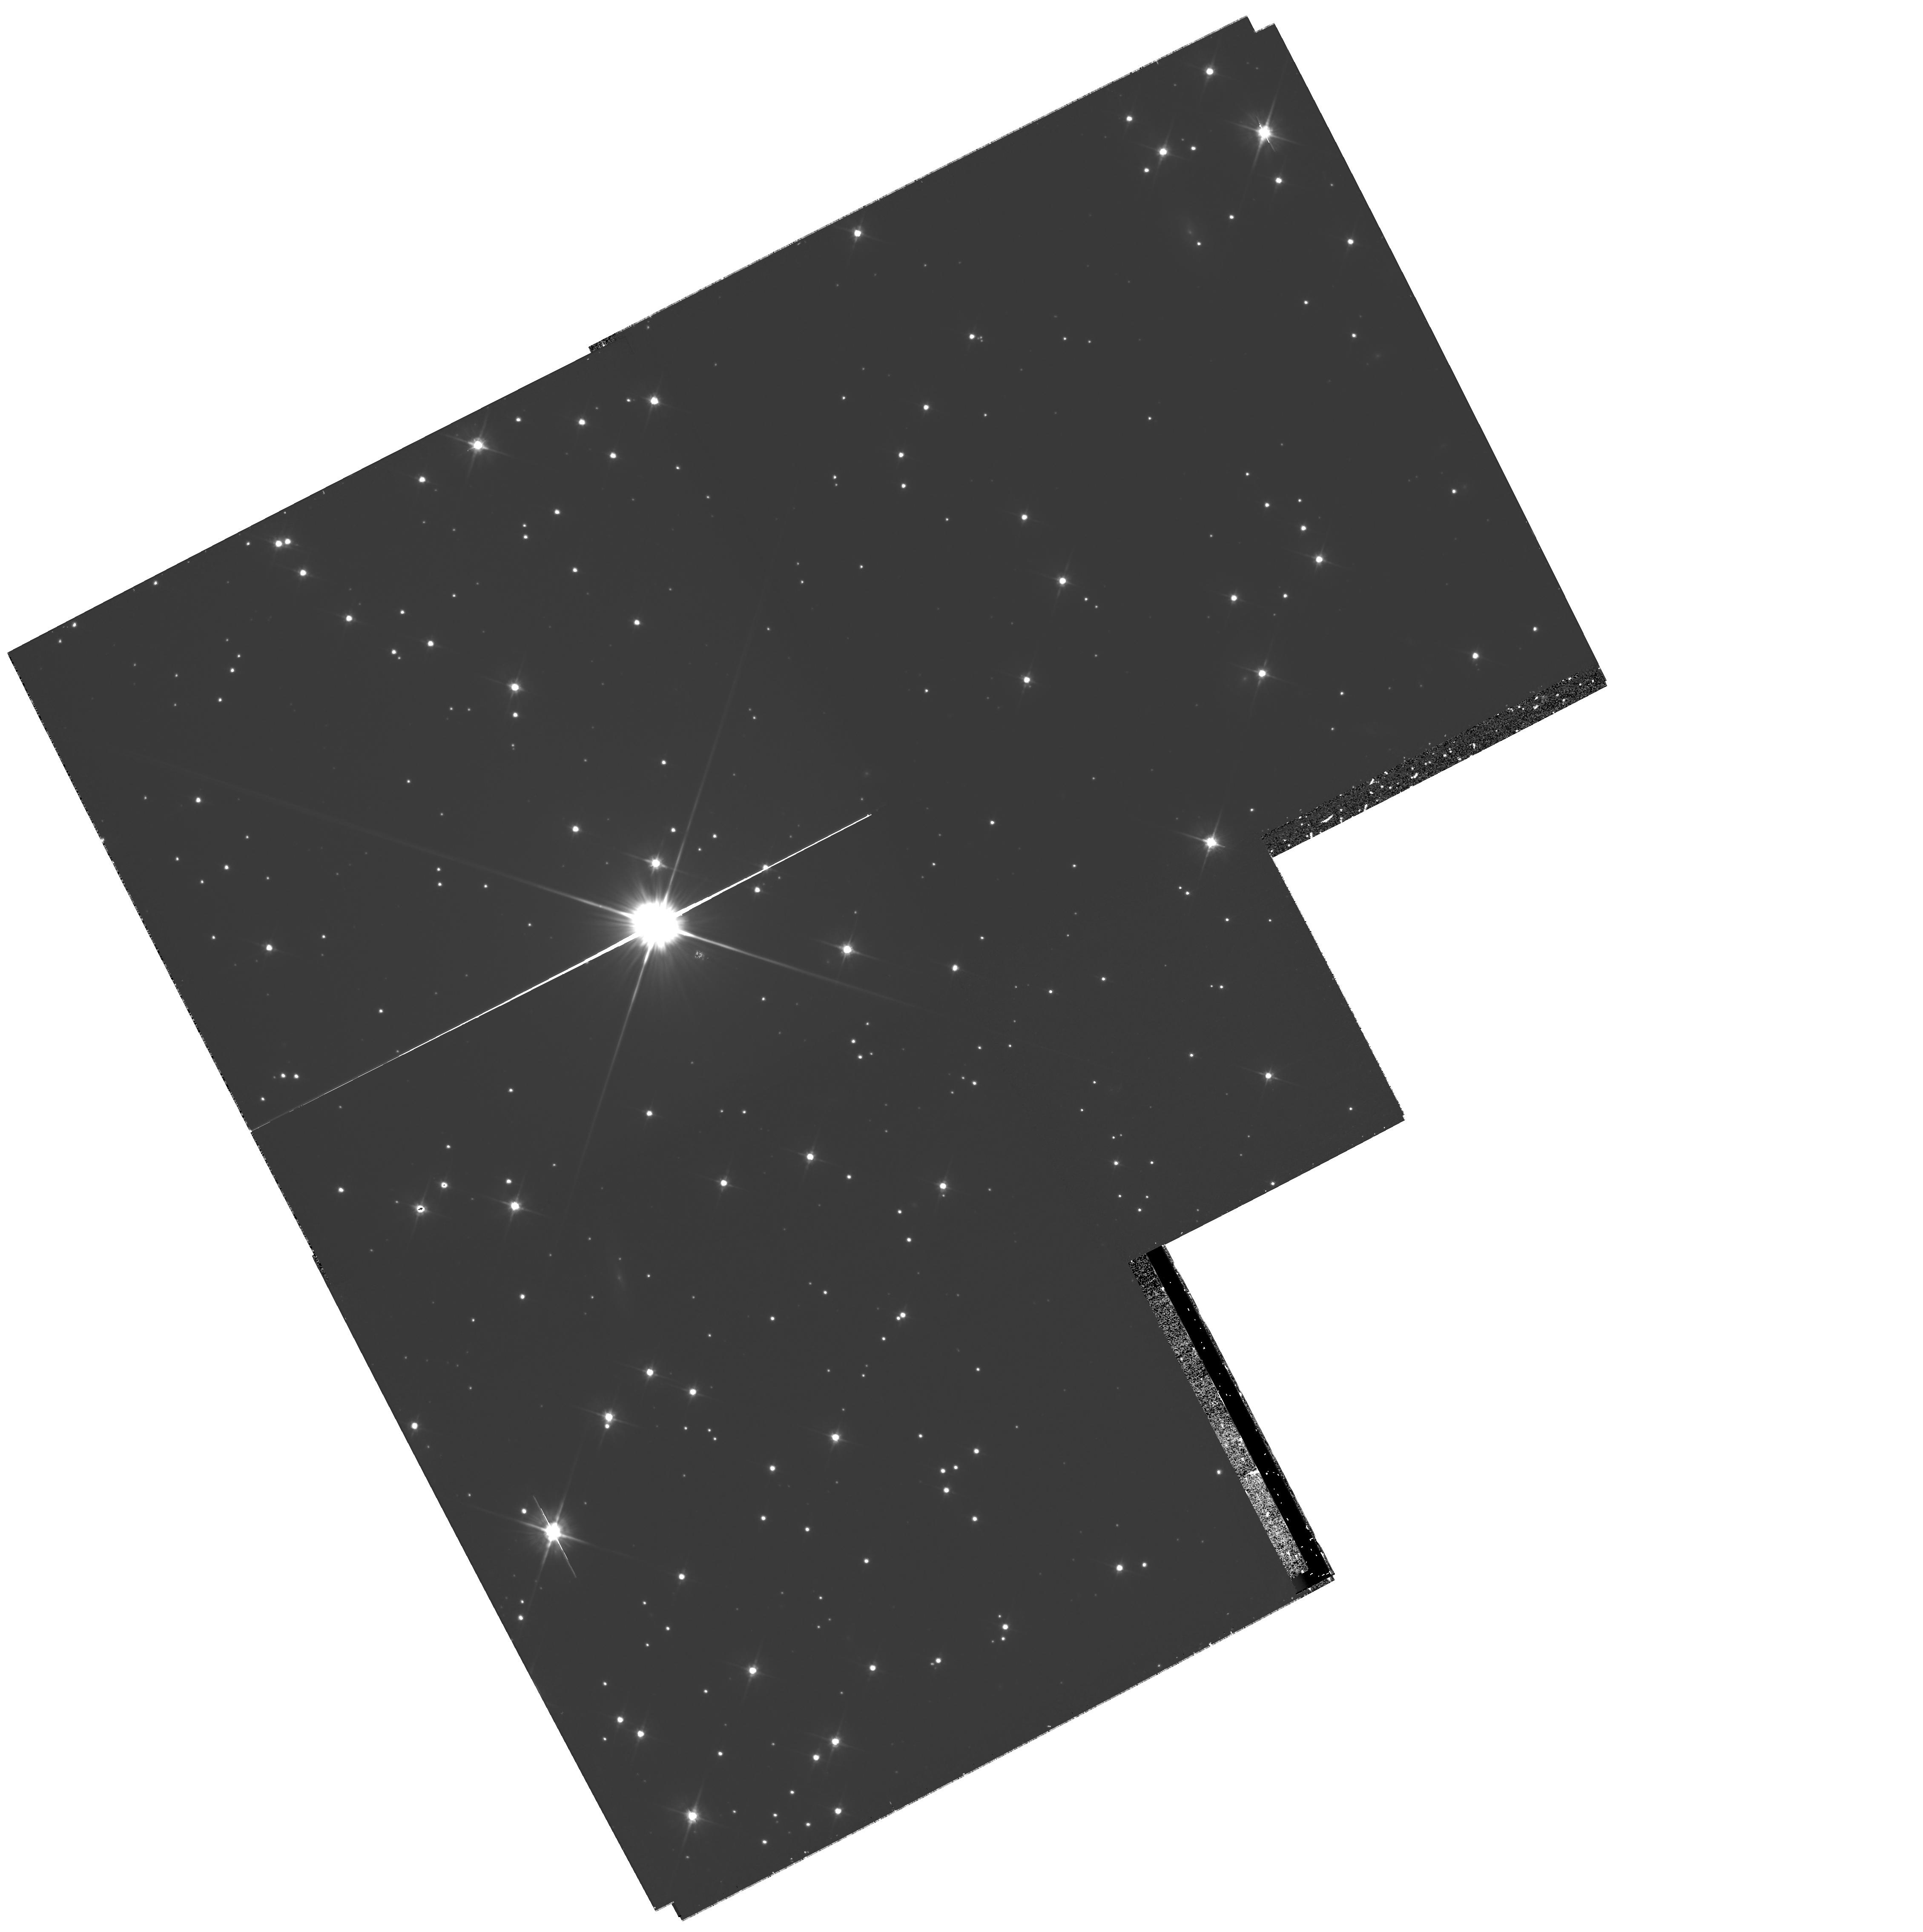
Target: NGC-2158-OFF. Instrument: WFPC2/PC. Filter: F606W. Exposure: 1.2 h. Observation ID: hst_10500_01_wfpc2_pc_f606w_u9cx01

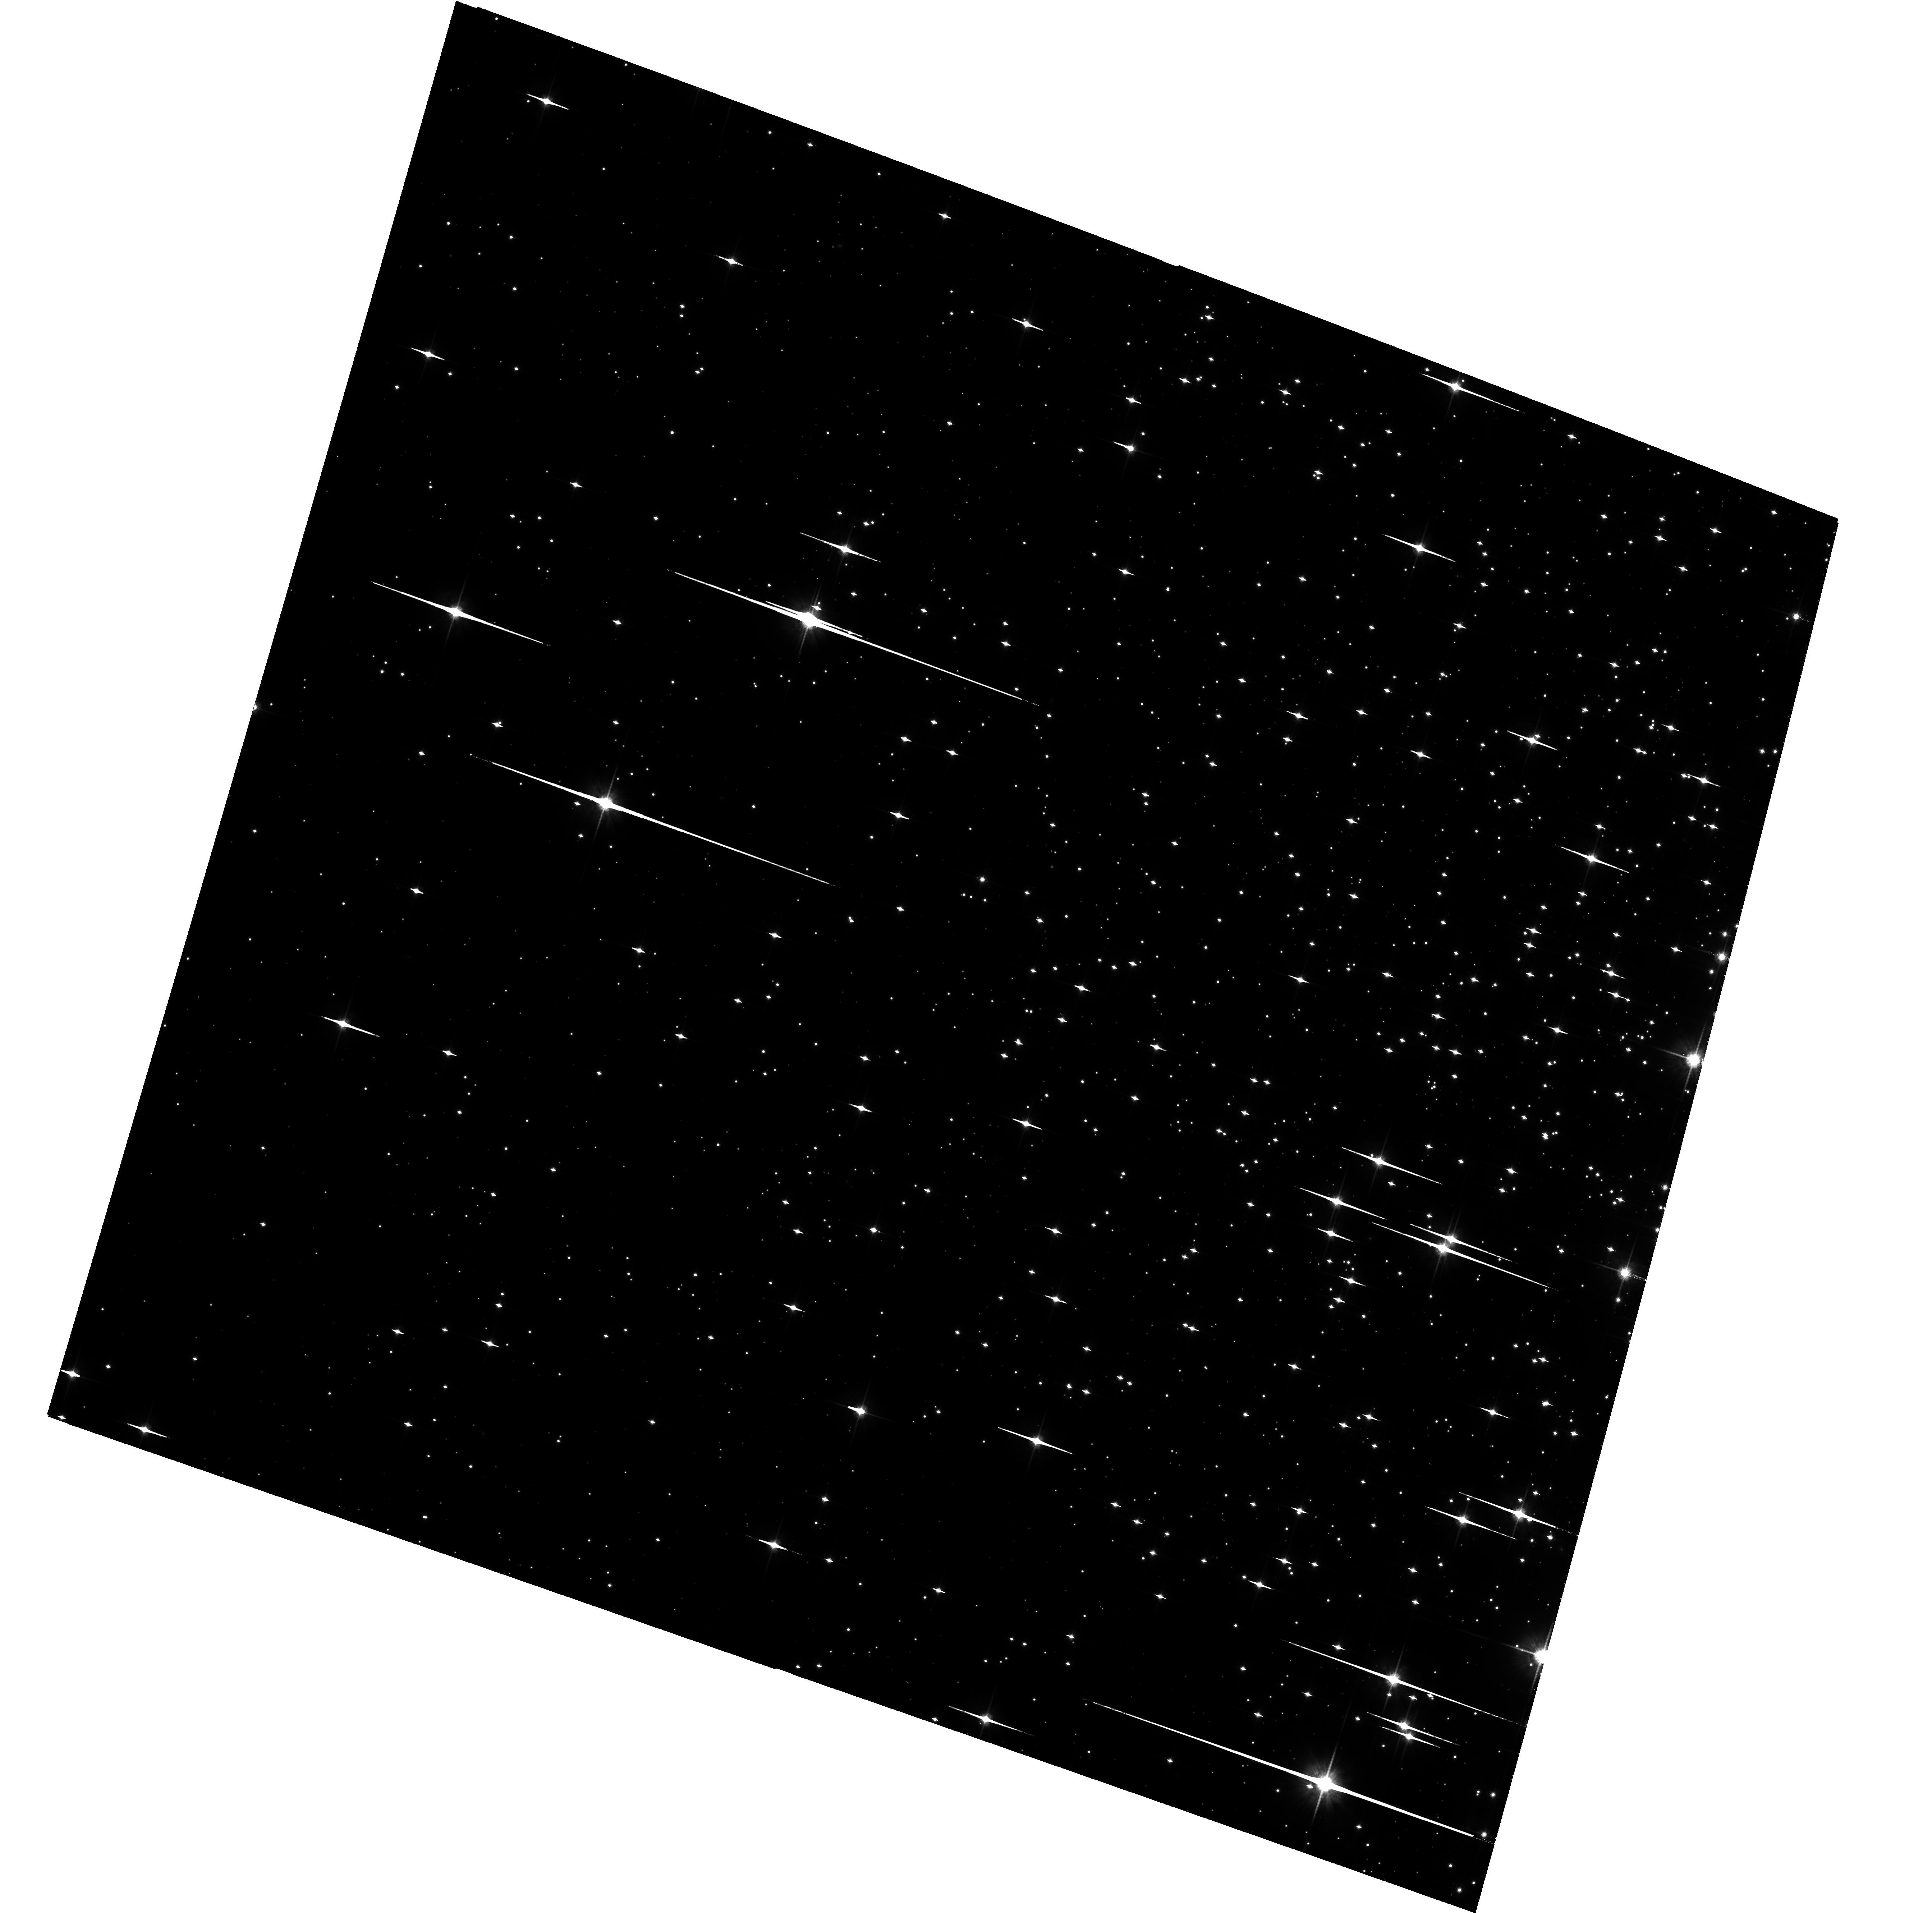
Target: NGC-2158-OFF. Instrument: ACS/WFC. Filter: F814W. Exposure: 1.6 h. Observation ID: hst_10500_01_acs_wfc_f814w_j9cx01

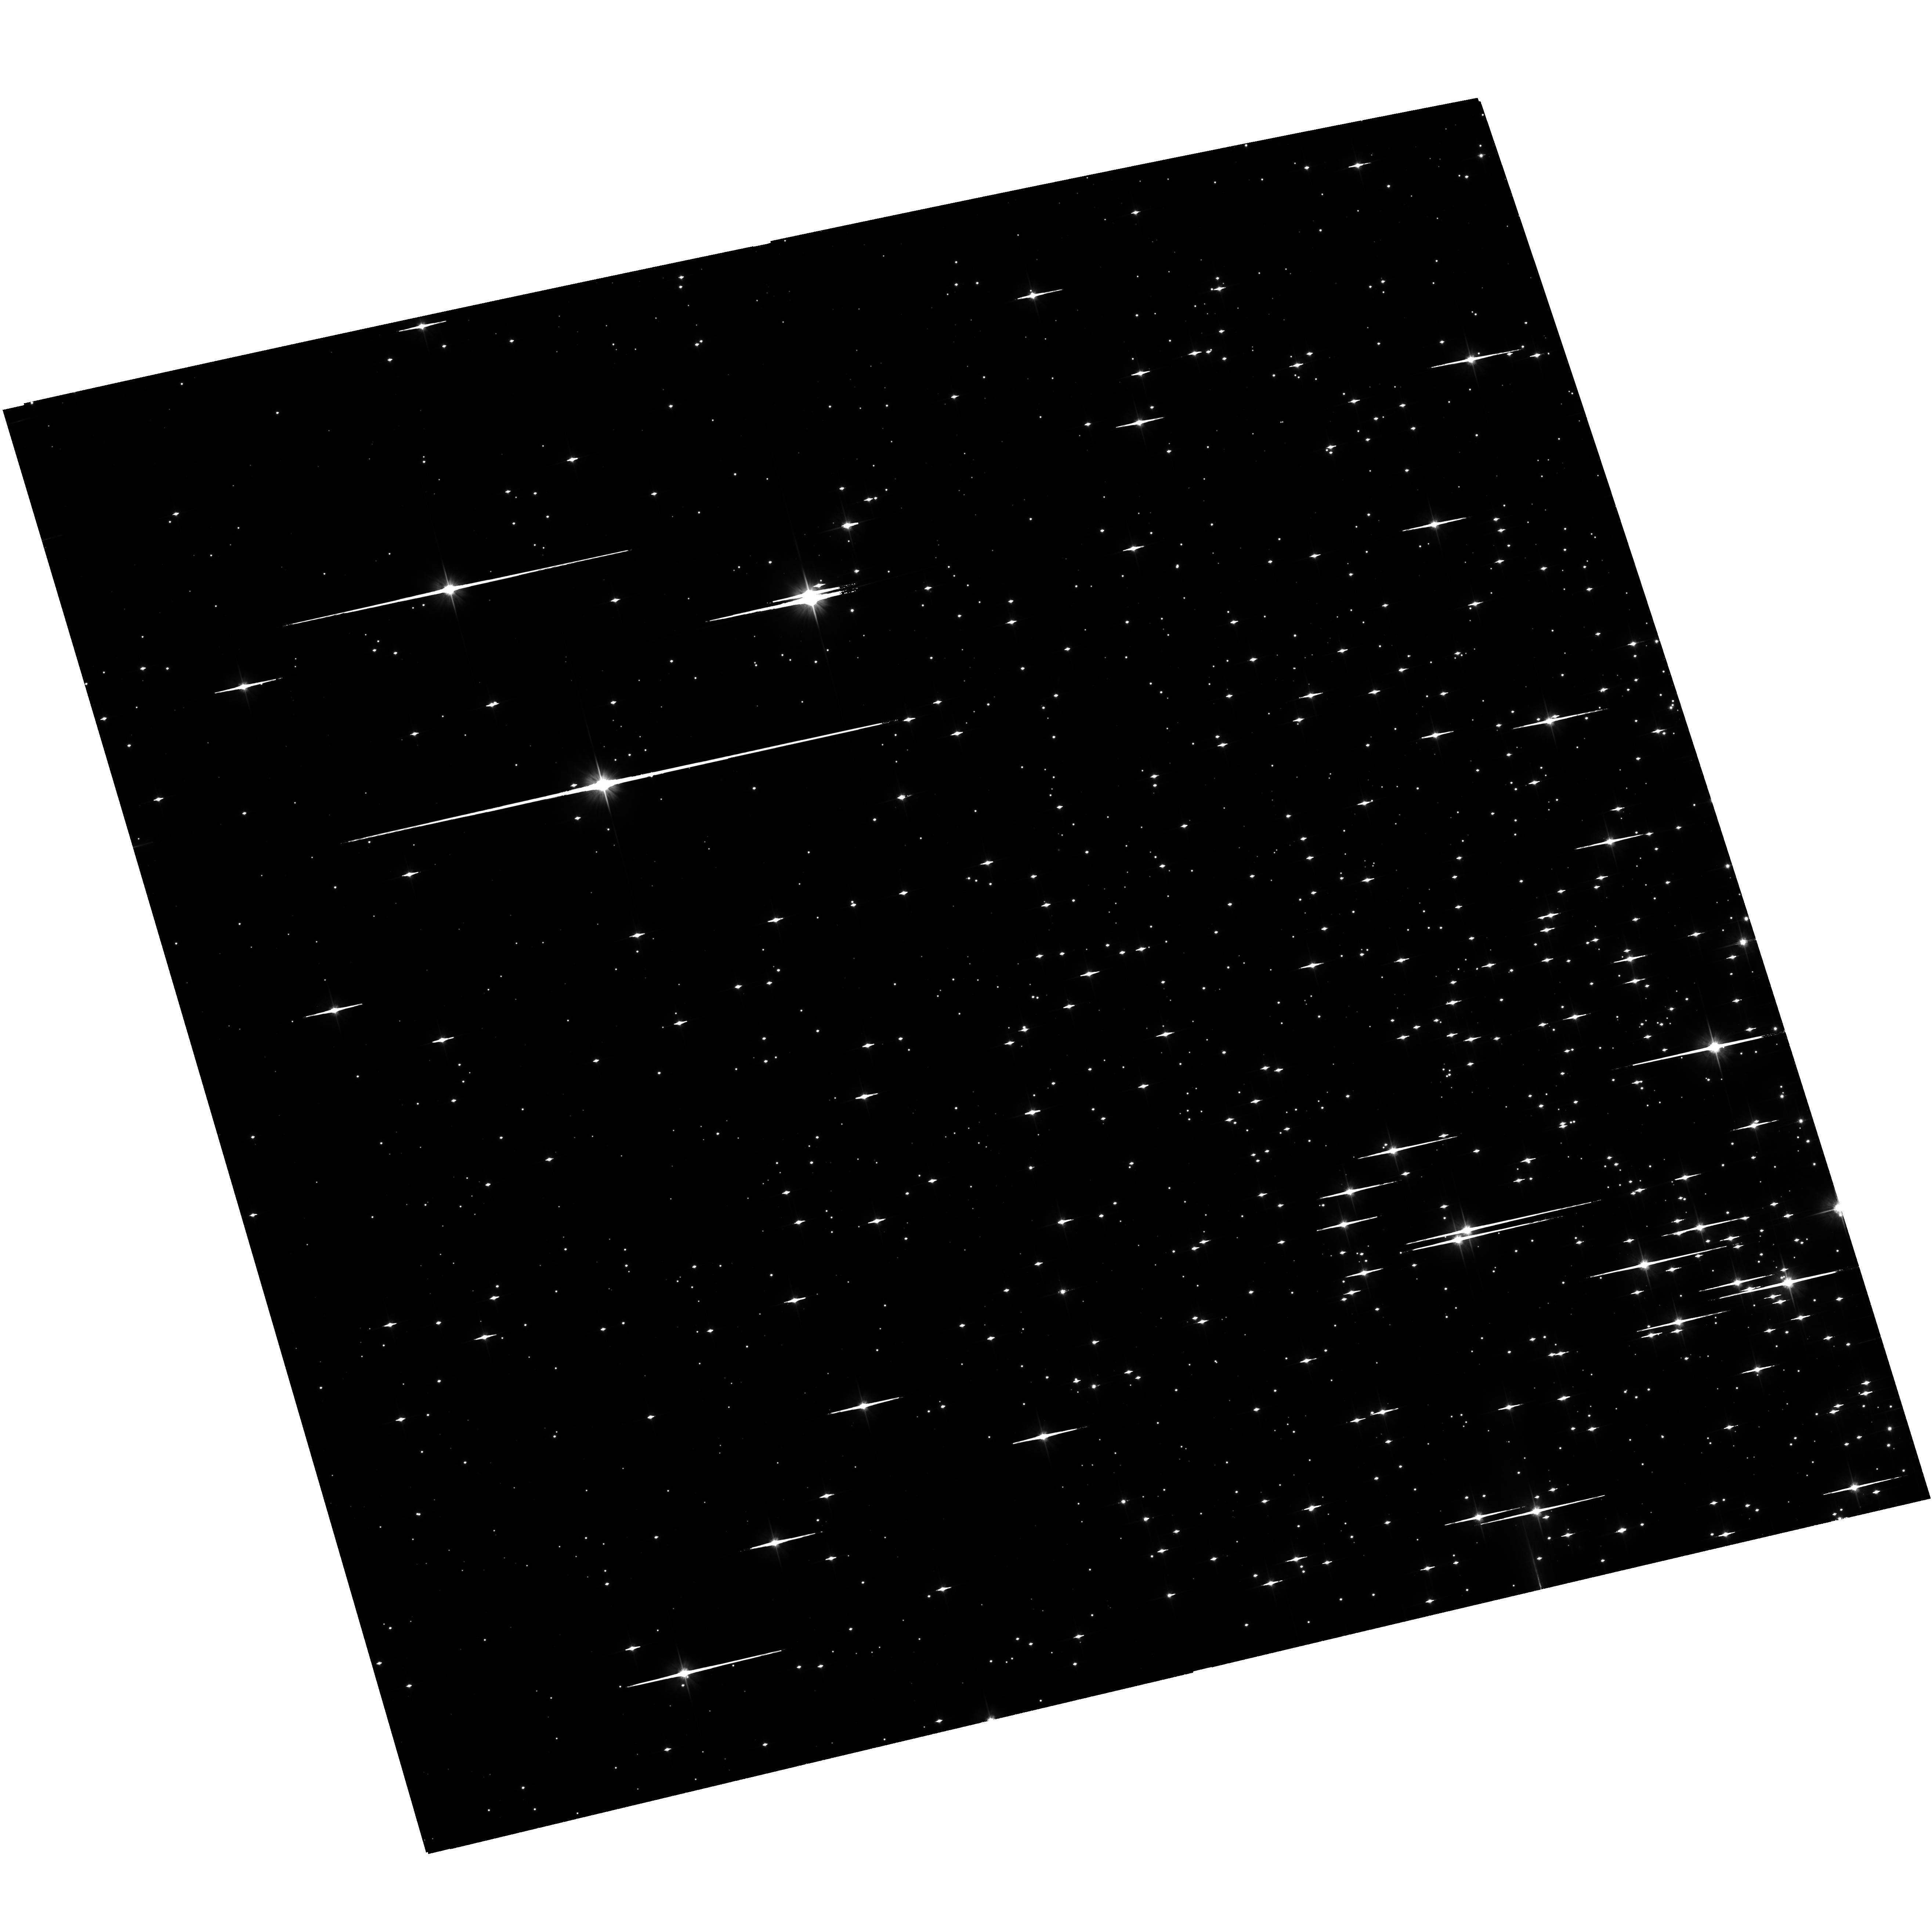
Target: NGC-2158-OFF. Instrument: ACS/WFC. Filter: F606W. Exposure: 1.6 h. Observation ID: hst_10500_02_acs_wfc_f606w_j9cx02

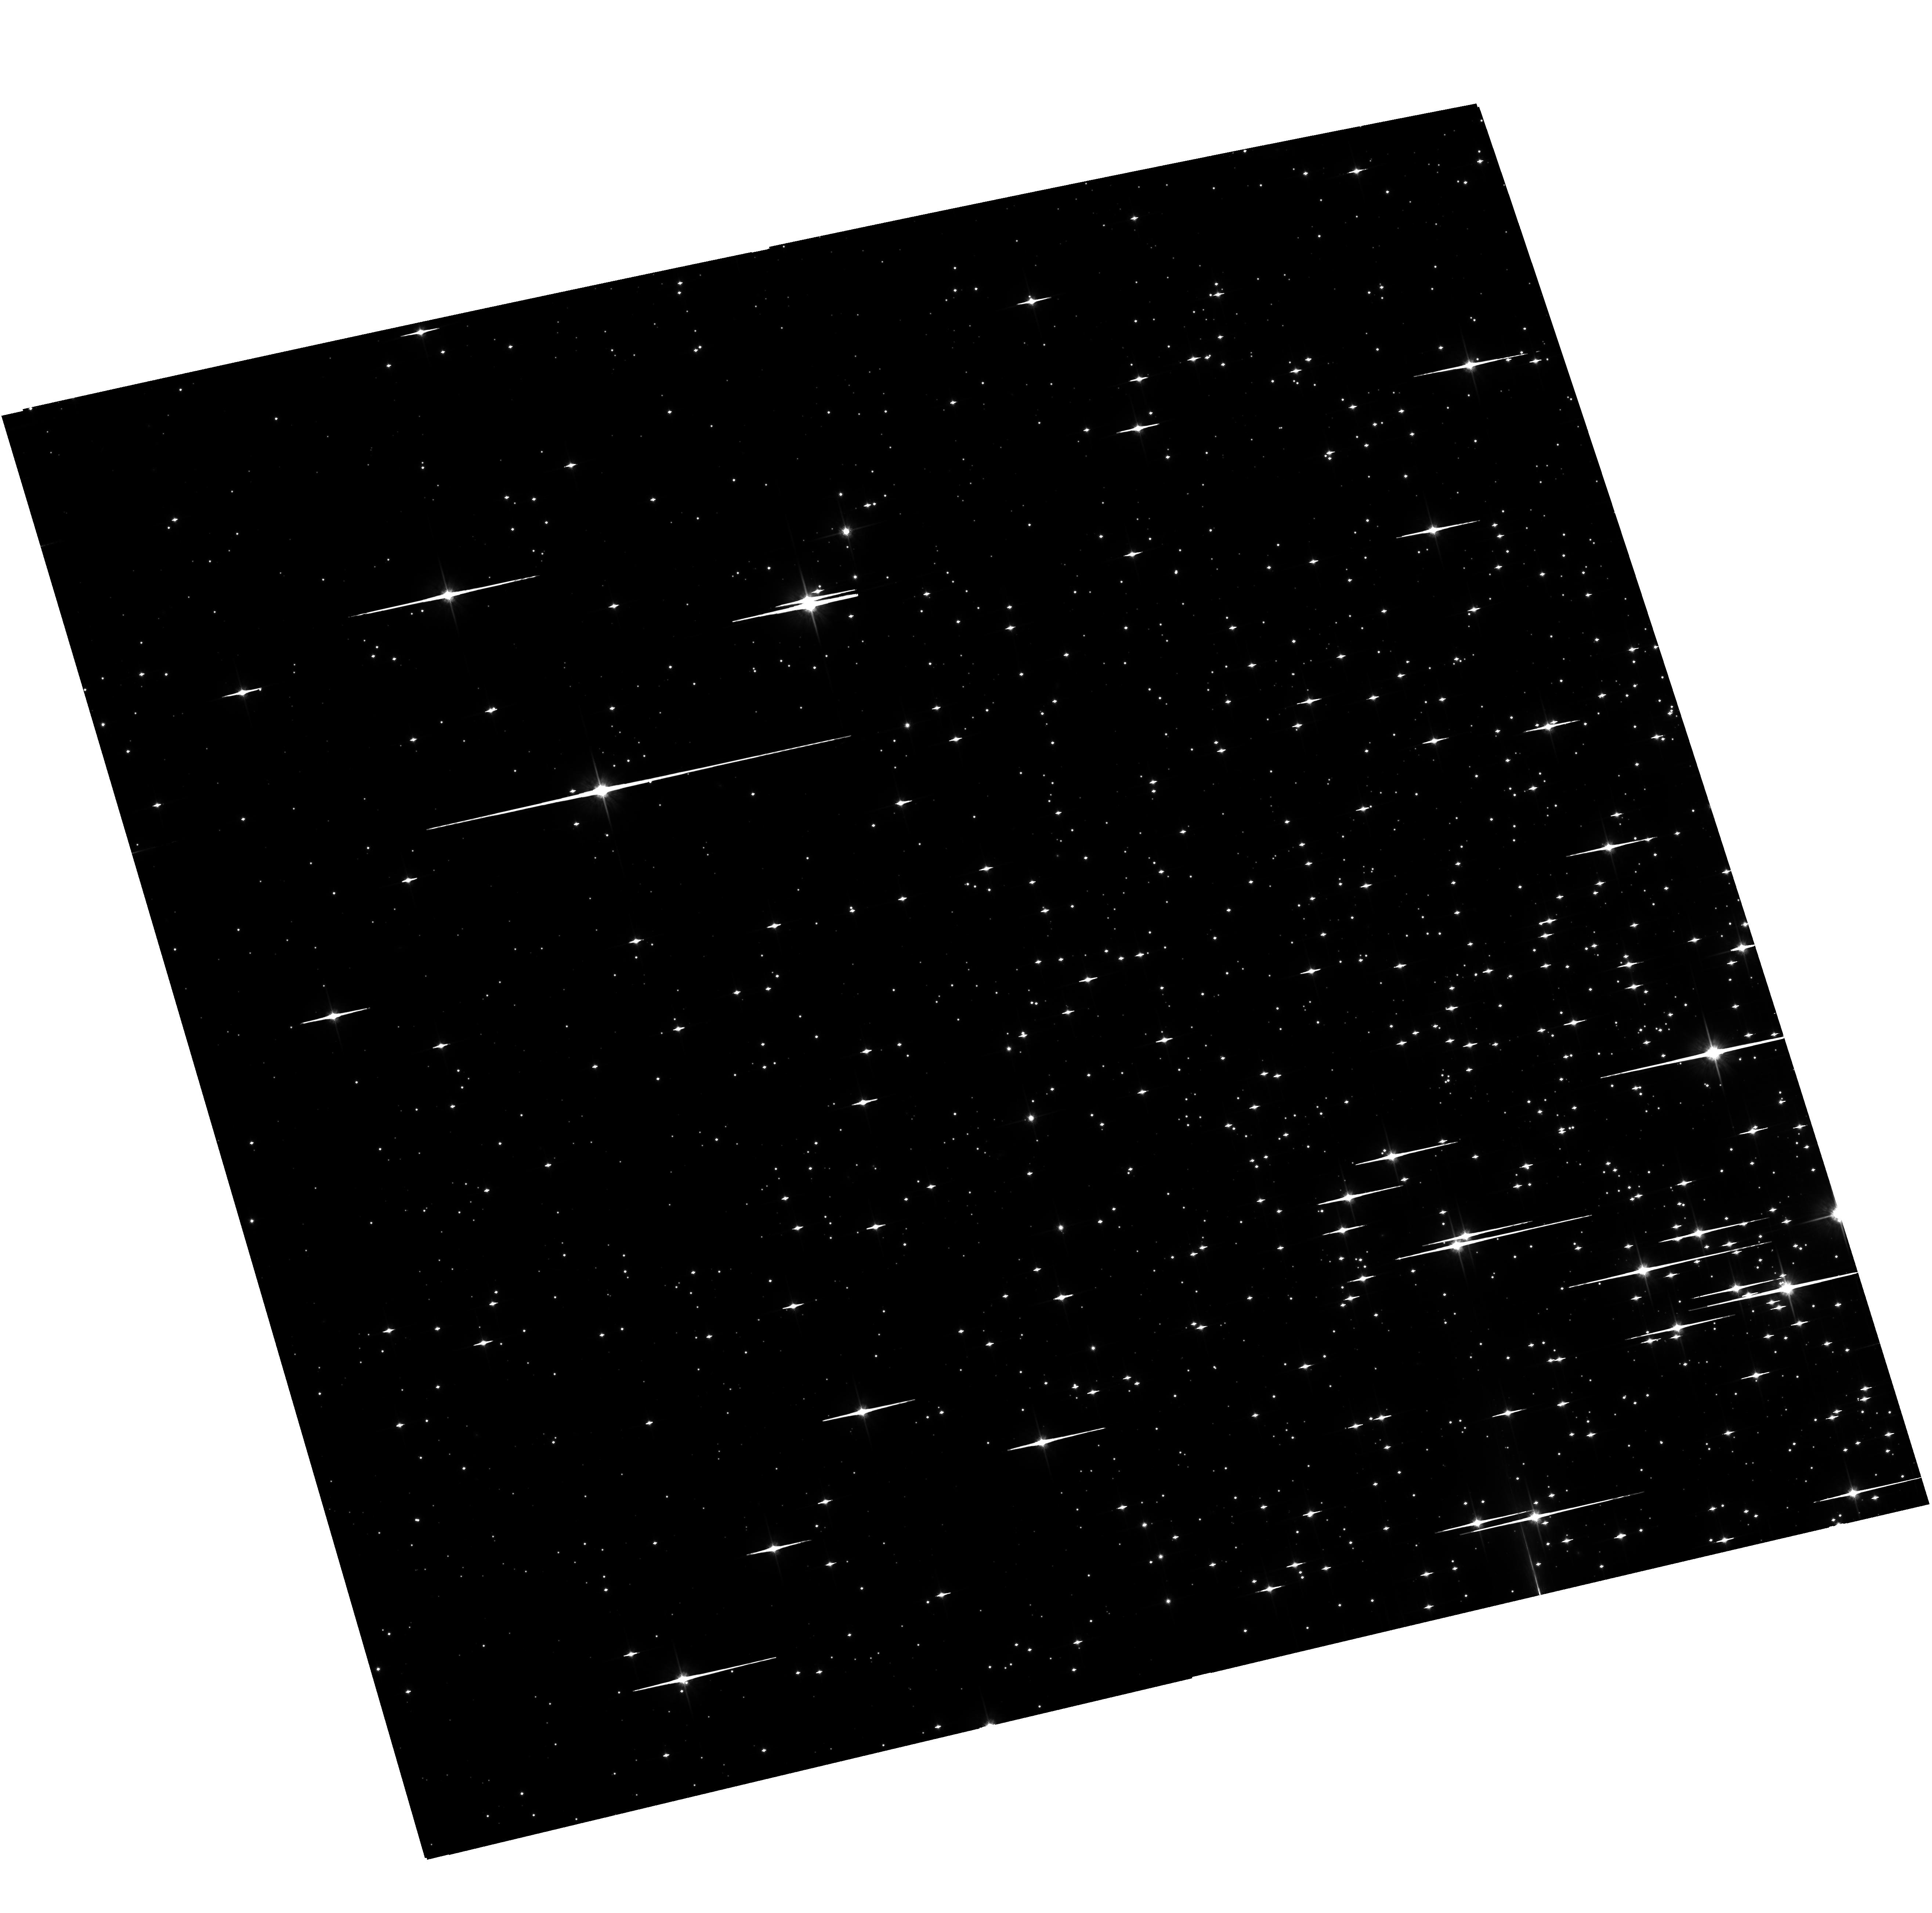
Target: NGC-2158-OFF. Instrument: ACS/WFC. Filter: F814W. Exposure: 1.6 h. Observation ID: hst_10500_02_acs_wfc_f814w_j9cx02

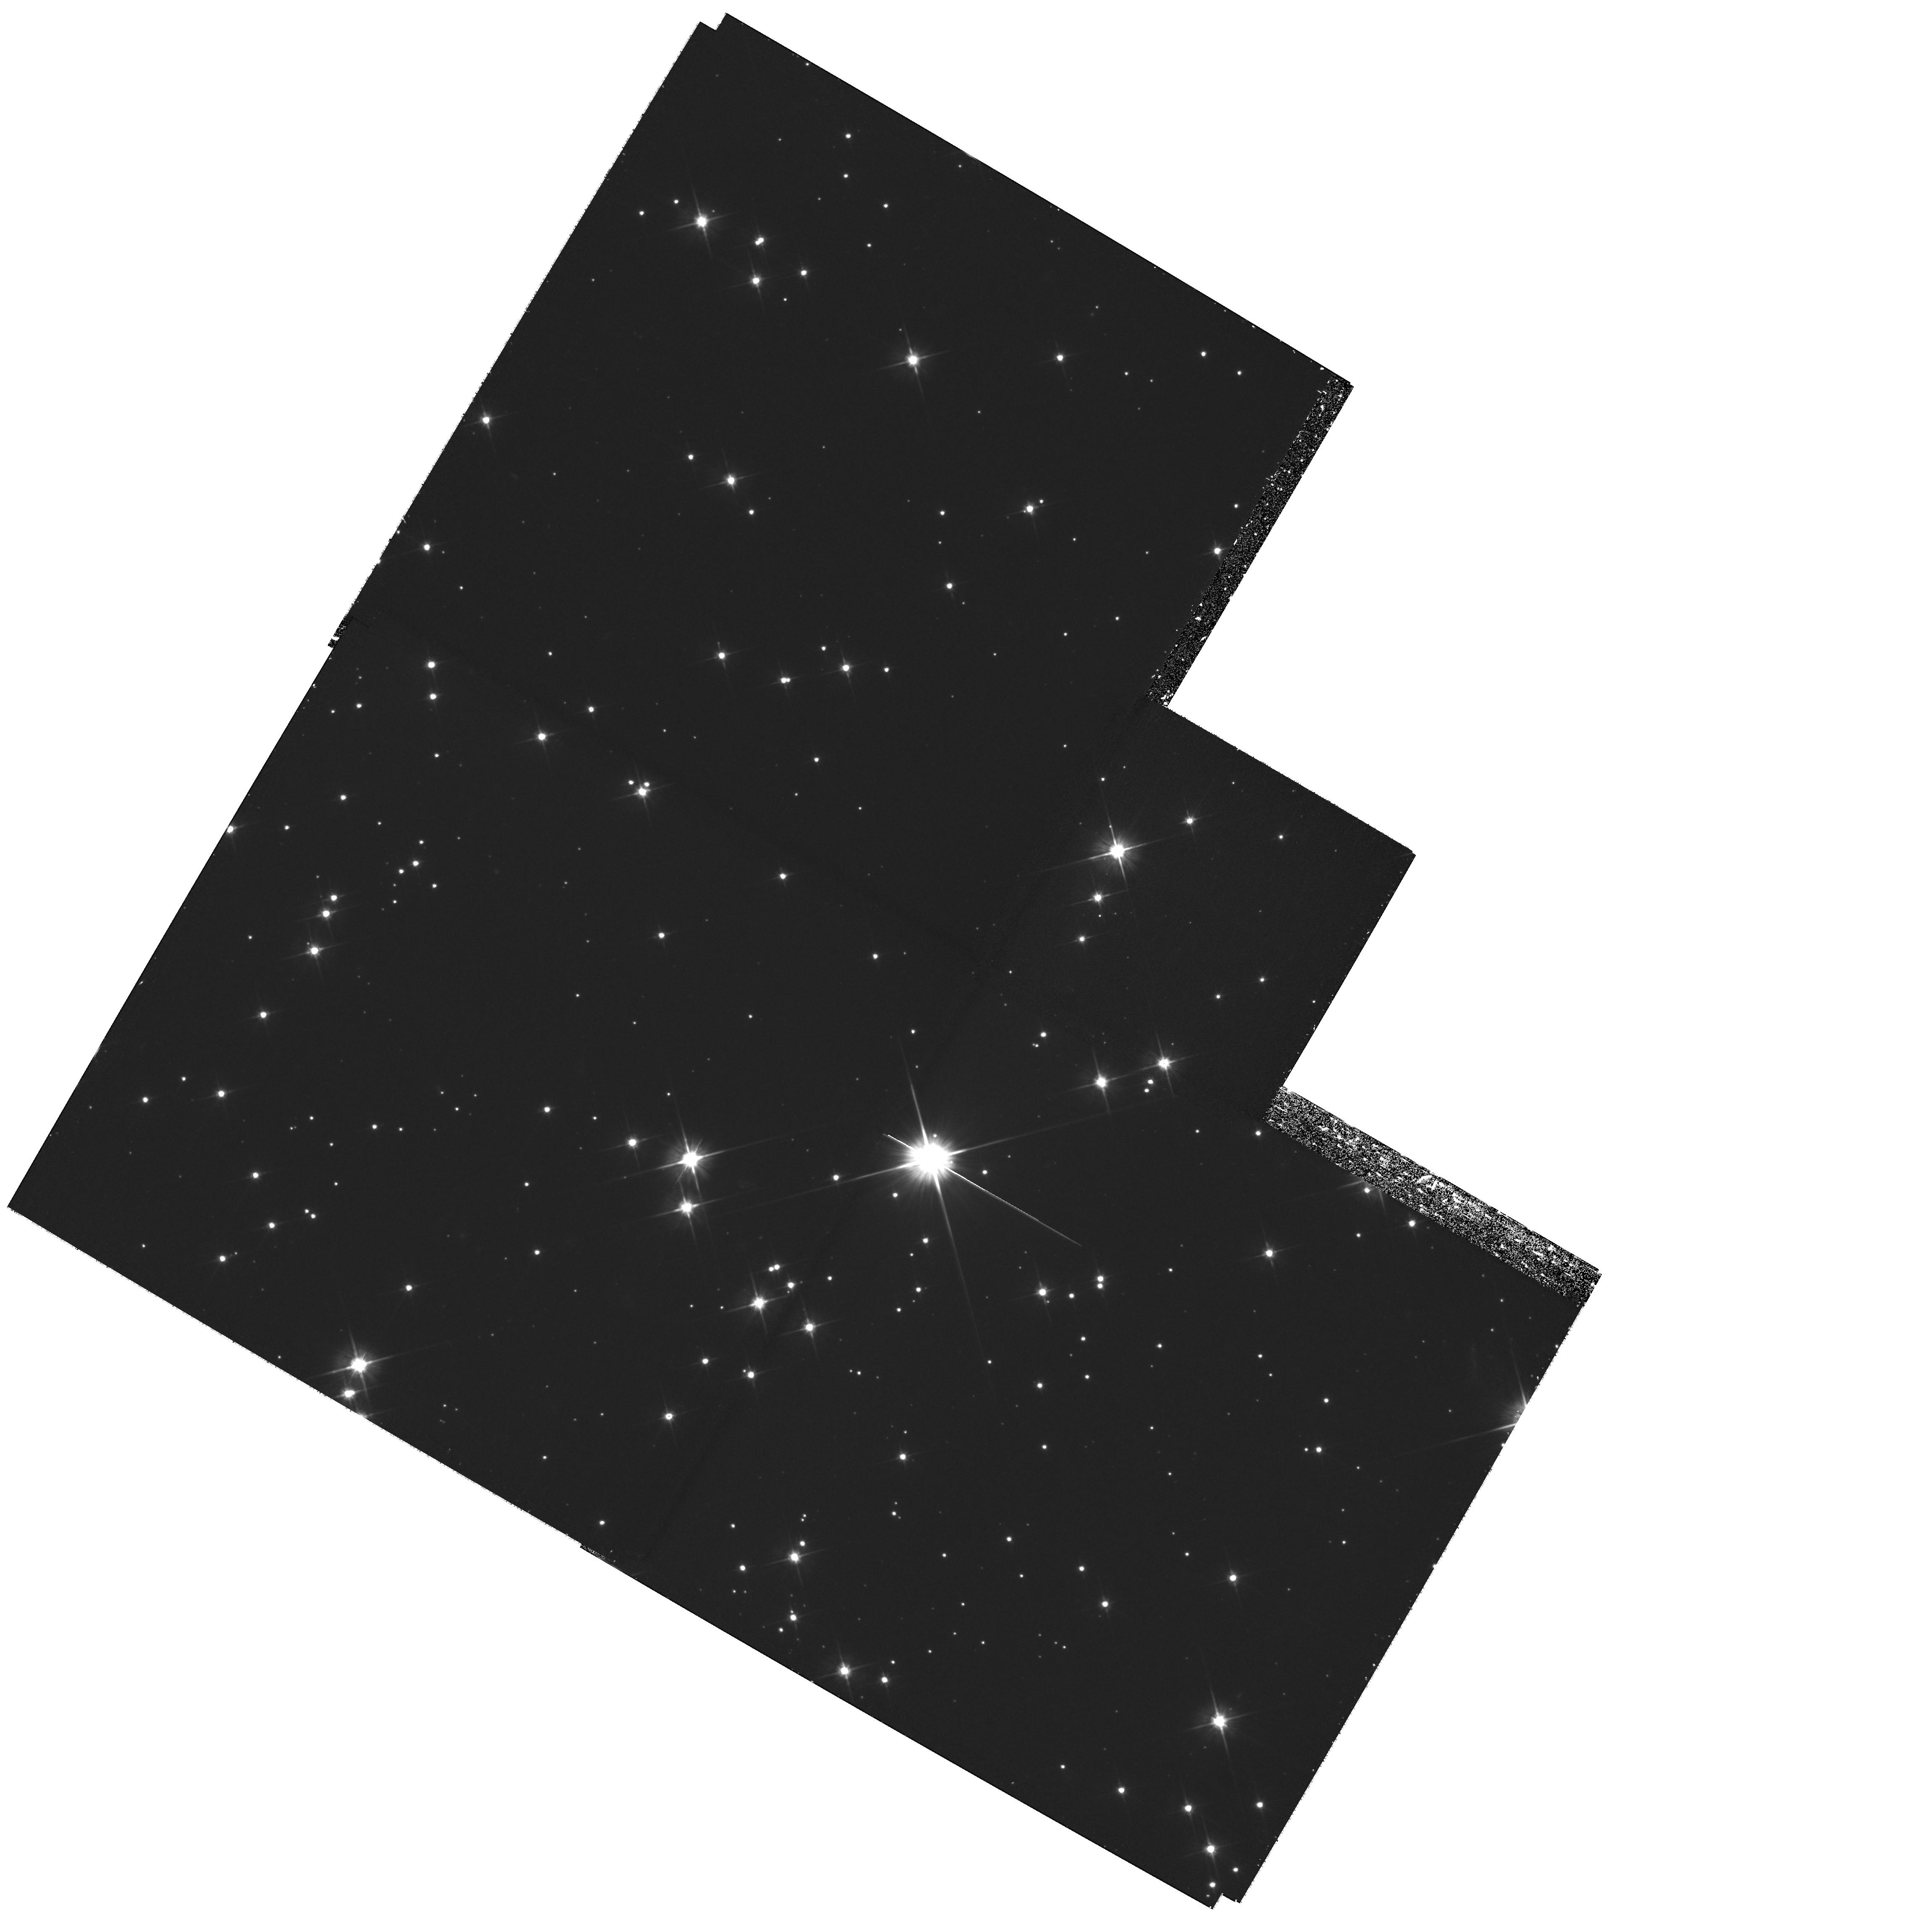
Target: NGC-2158-OFF. Instrument: WFPC2/PC. Filter: F606W. Exposure: 1.2 h. Observation ID: hst_10500_02_wfpc2_pc_f606w_u9cx02

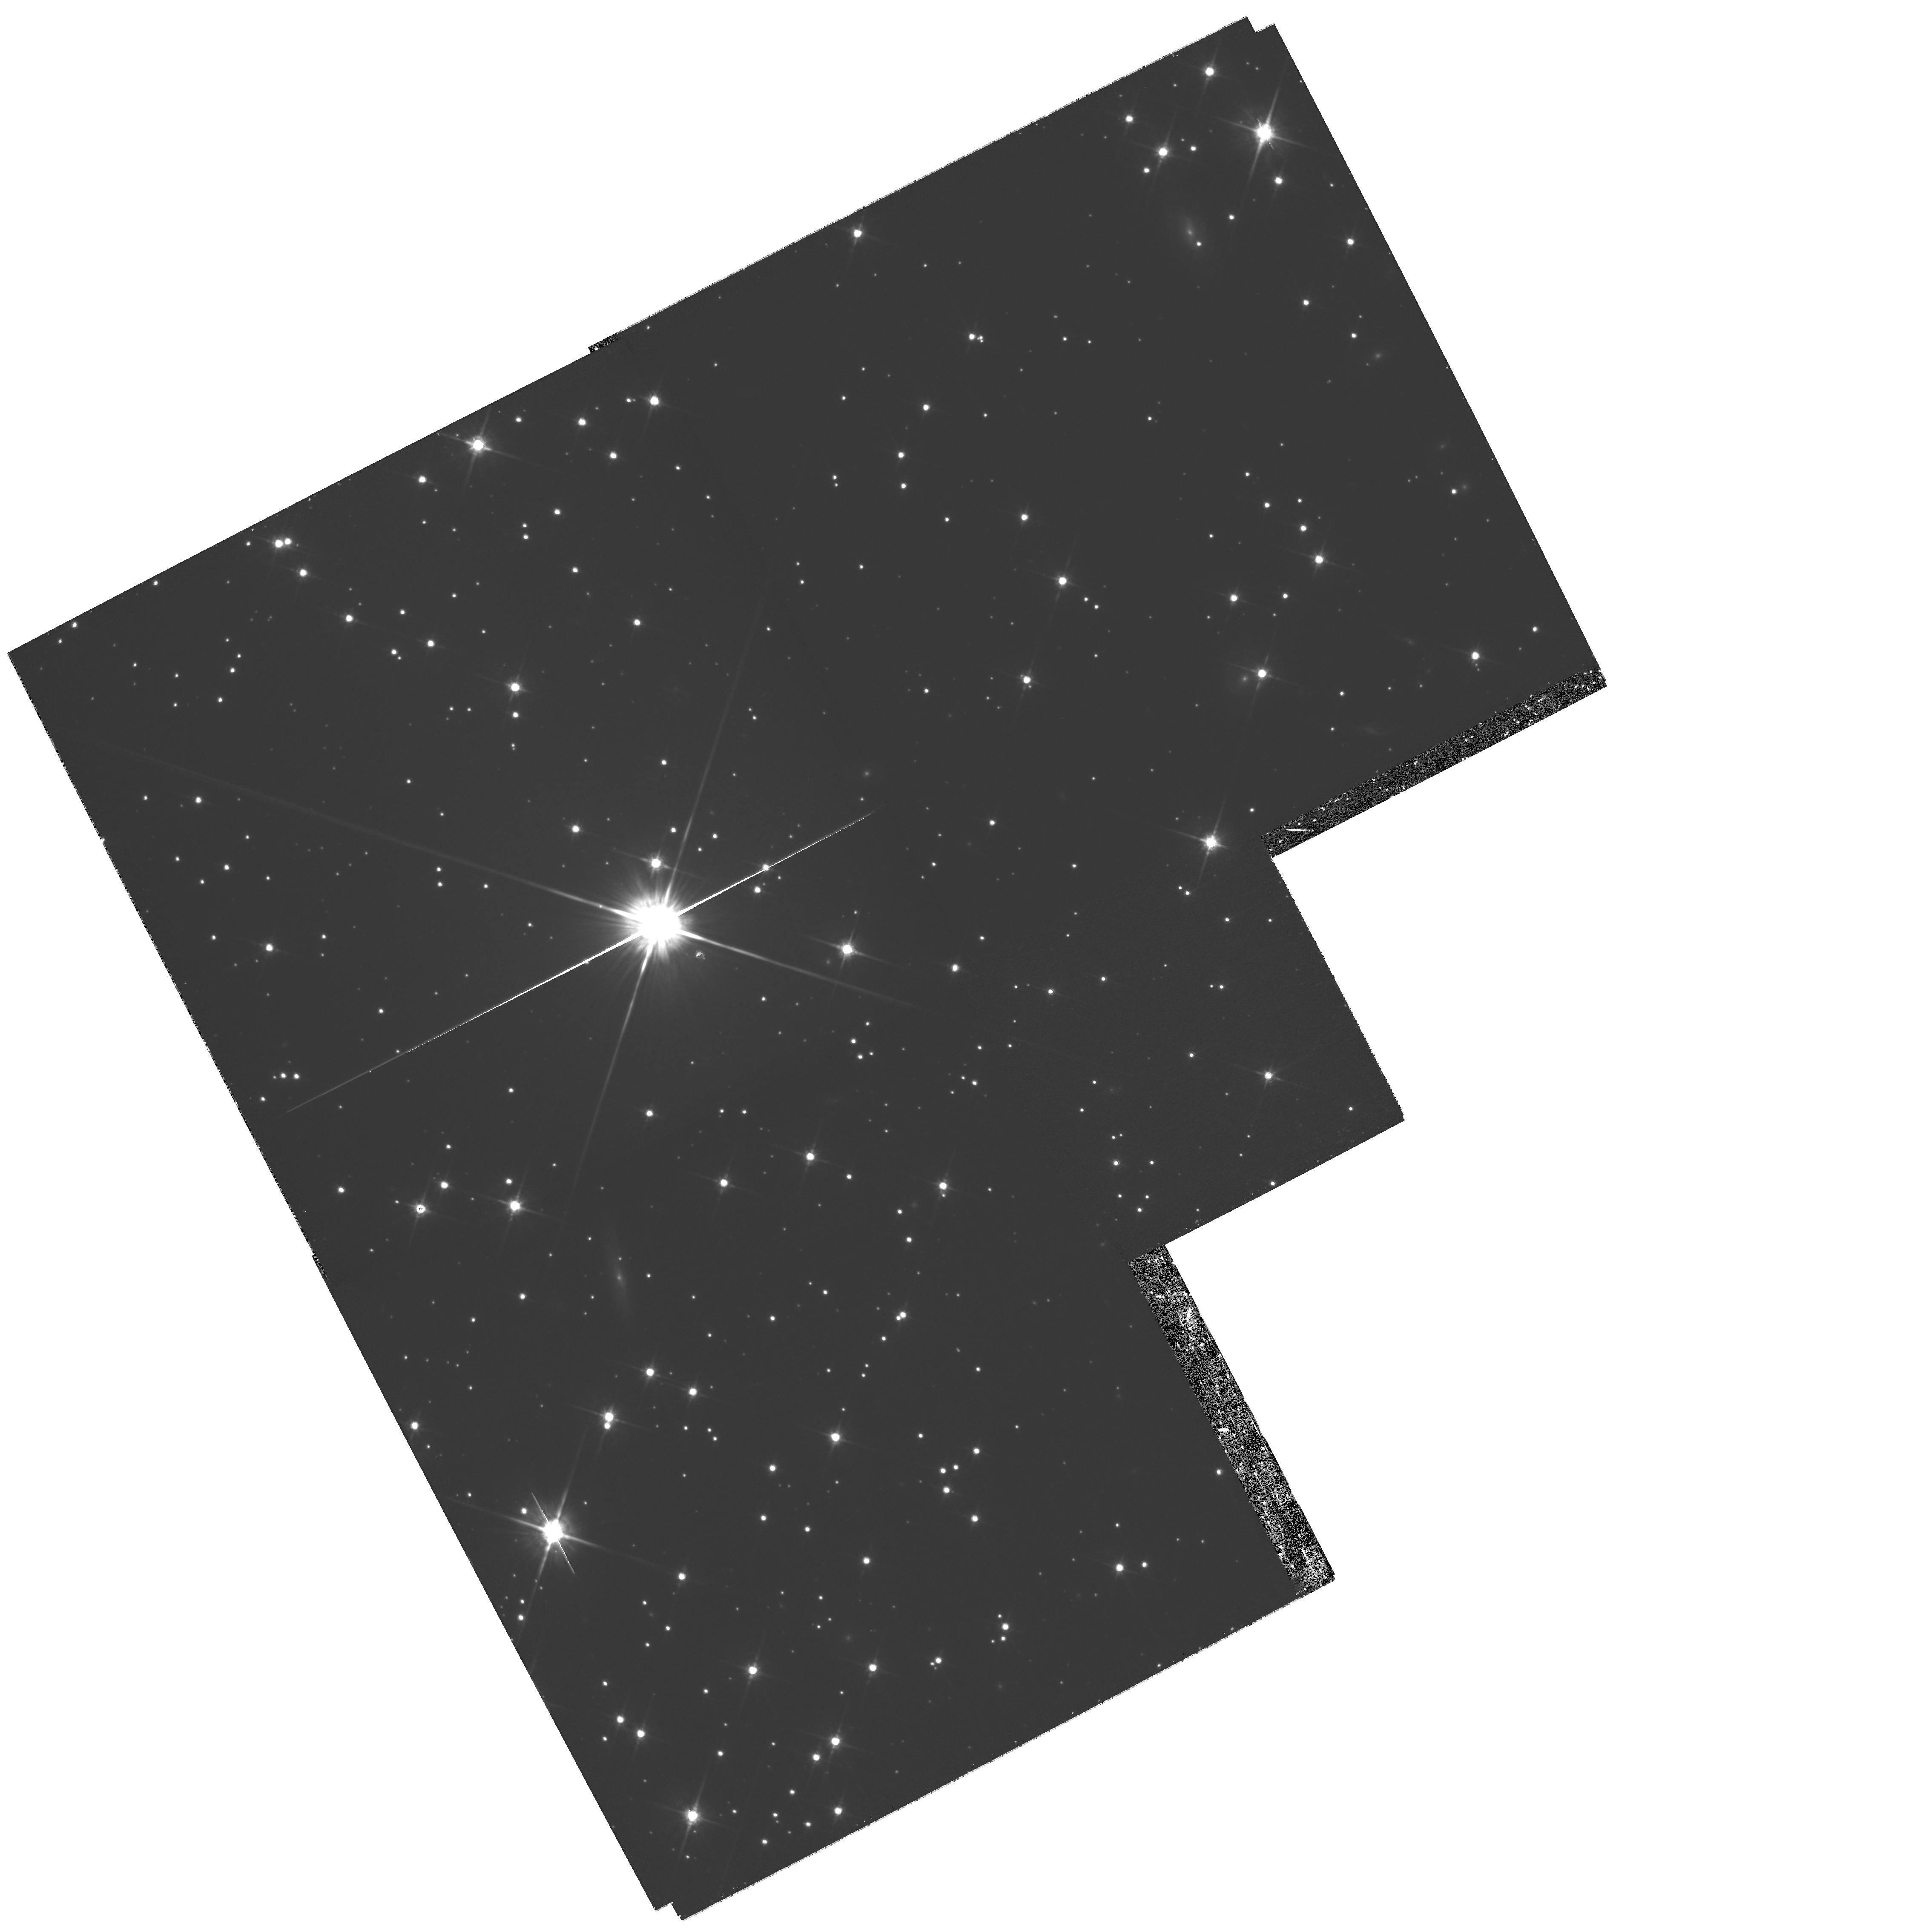
Target: NGC-2158-OFF. Instrument: WFPC2/PC. Filter: F814W. Exposure: 1.2 h. Observation ID: hst_10500_01_wfpc2_pc_f814w_u9cx01

Exploring the Bottom End of the White Dwarf Cooling Sequence in the Galactic Open Cluster NGC2158 (PI: Bedin, Luigi R.)

The recent discovery by our group of an unexpectedly bright and still unexplained peak in the white dwarf (WD) luminosity function (LF) of the metal rich, old open cluster NGC6791 casts serious doubts on our understanding of the physical process which rules the formation and the cooling of WDs. In order to investigate whether the same problem is present in other open clusters with different ages and metallicities, we propose deep ACS/HST observations reaching the bottom end of the WD LFs, for the first time in a young and so popolous Galactic open cluster: NGC2158.